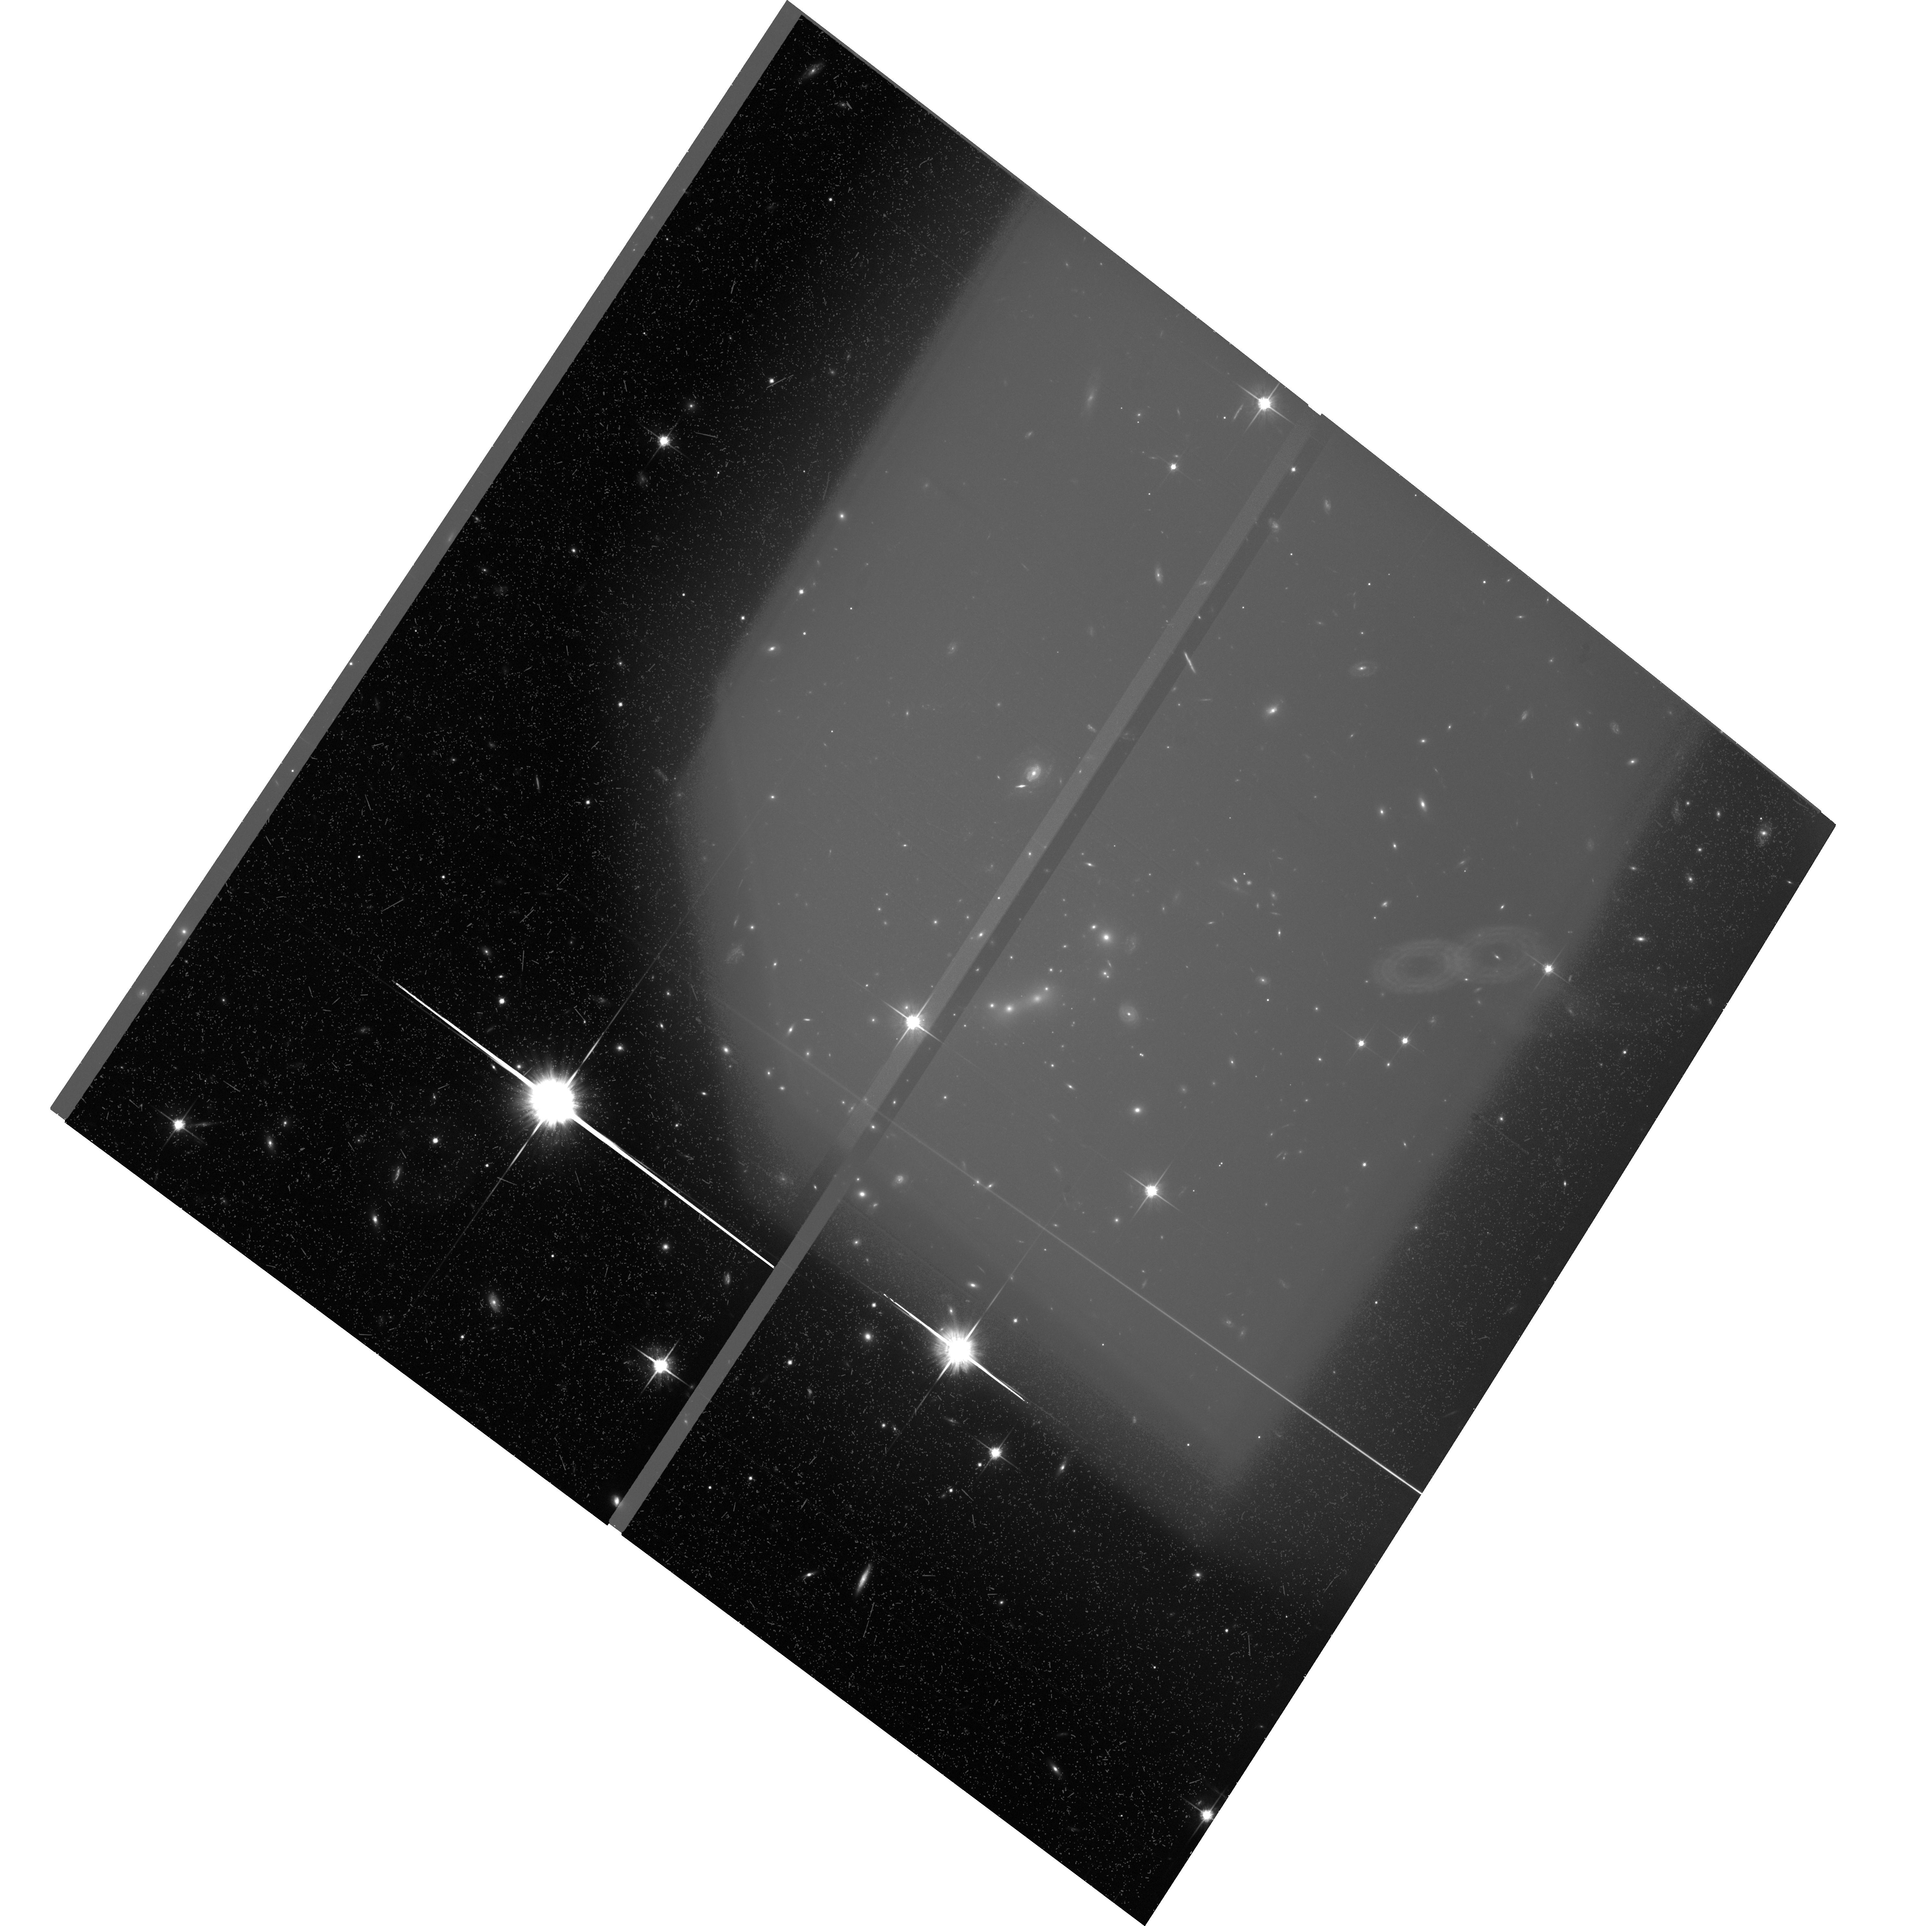
Target: MACSJ0647+7015
Instrument: ACS/WFC
Filter: F814W
Exposure: 1.1 h
Observation ID: hst_9722_04_acs_wfc_f814w_j8qu04

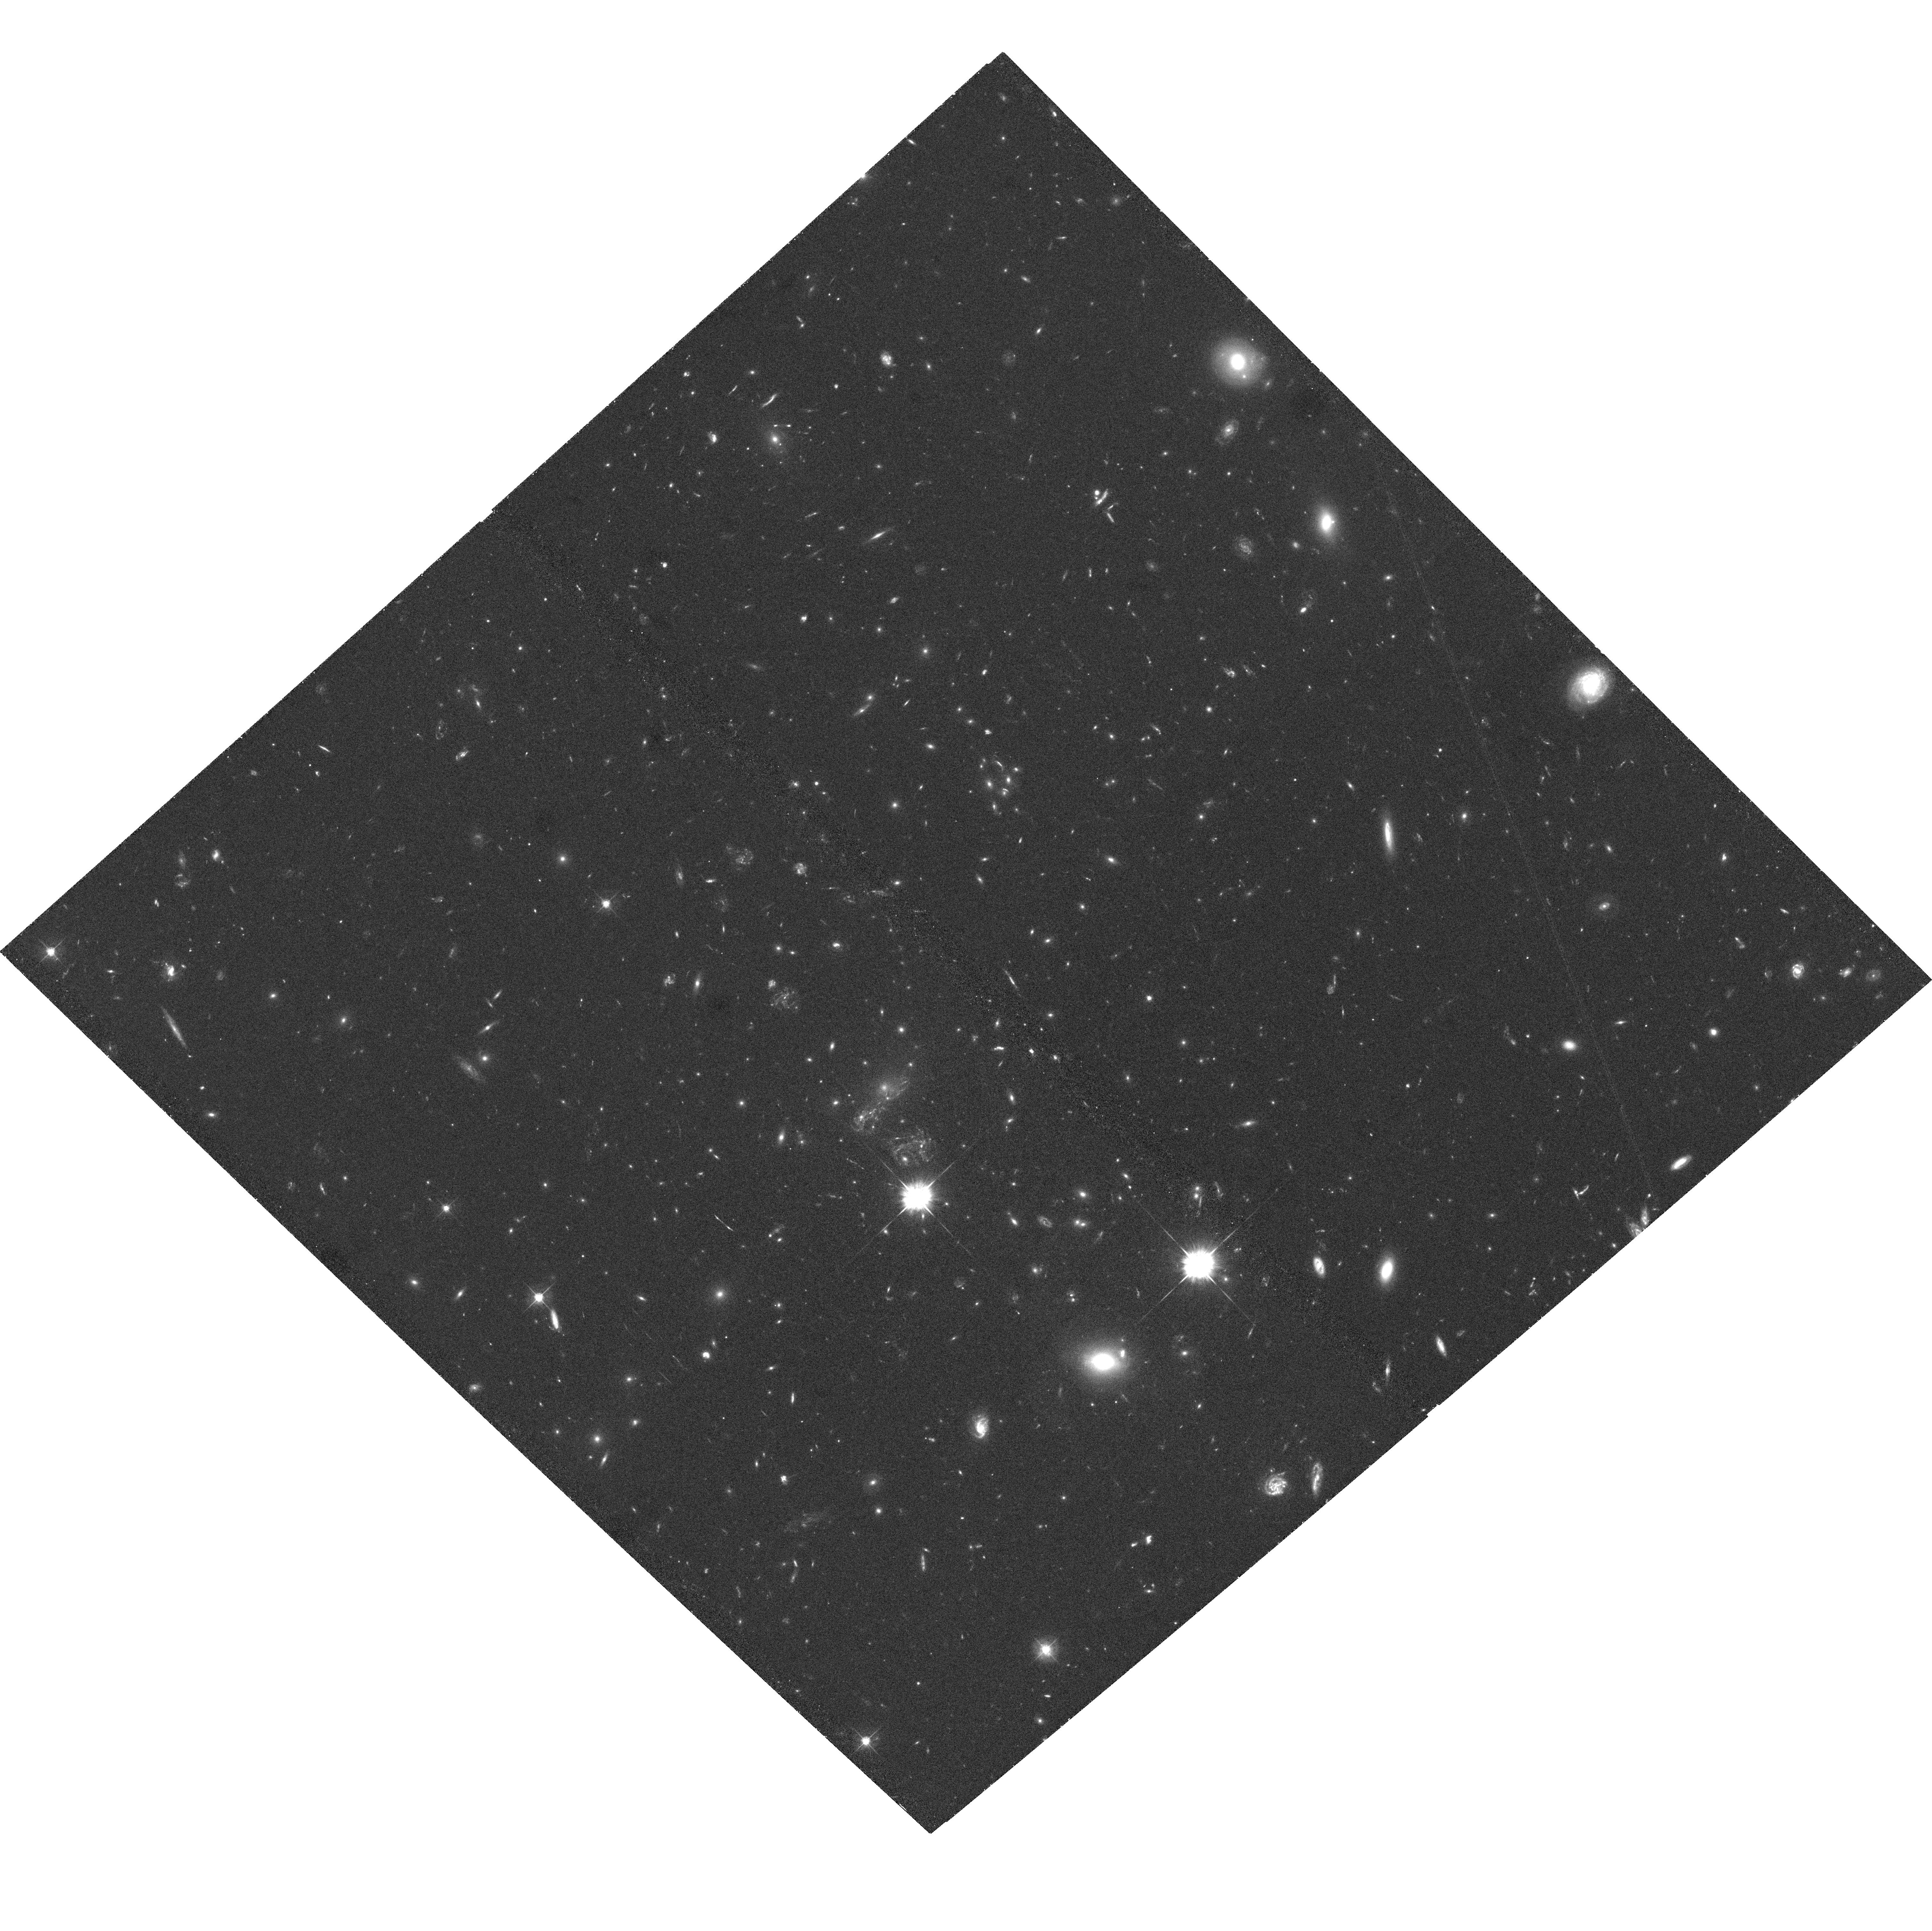
Target: MACSJ1149+2223
Instrument: ACS/WFC
Filter: F555W
Exposure: 1.2 h
Observation ID: hst_9722_08_acs_wfc_f555w_j8qu08

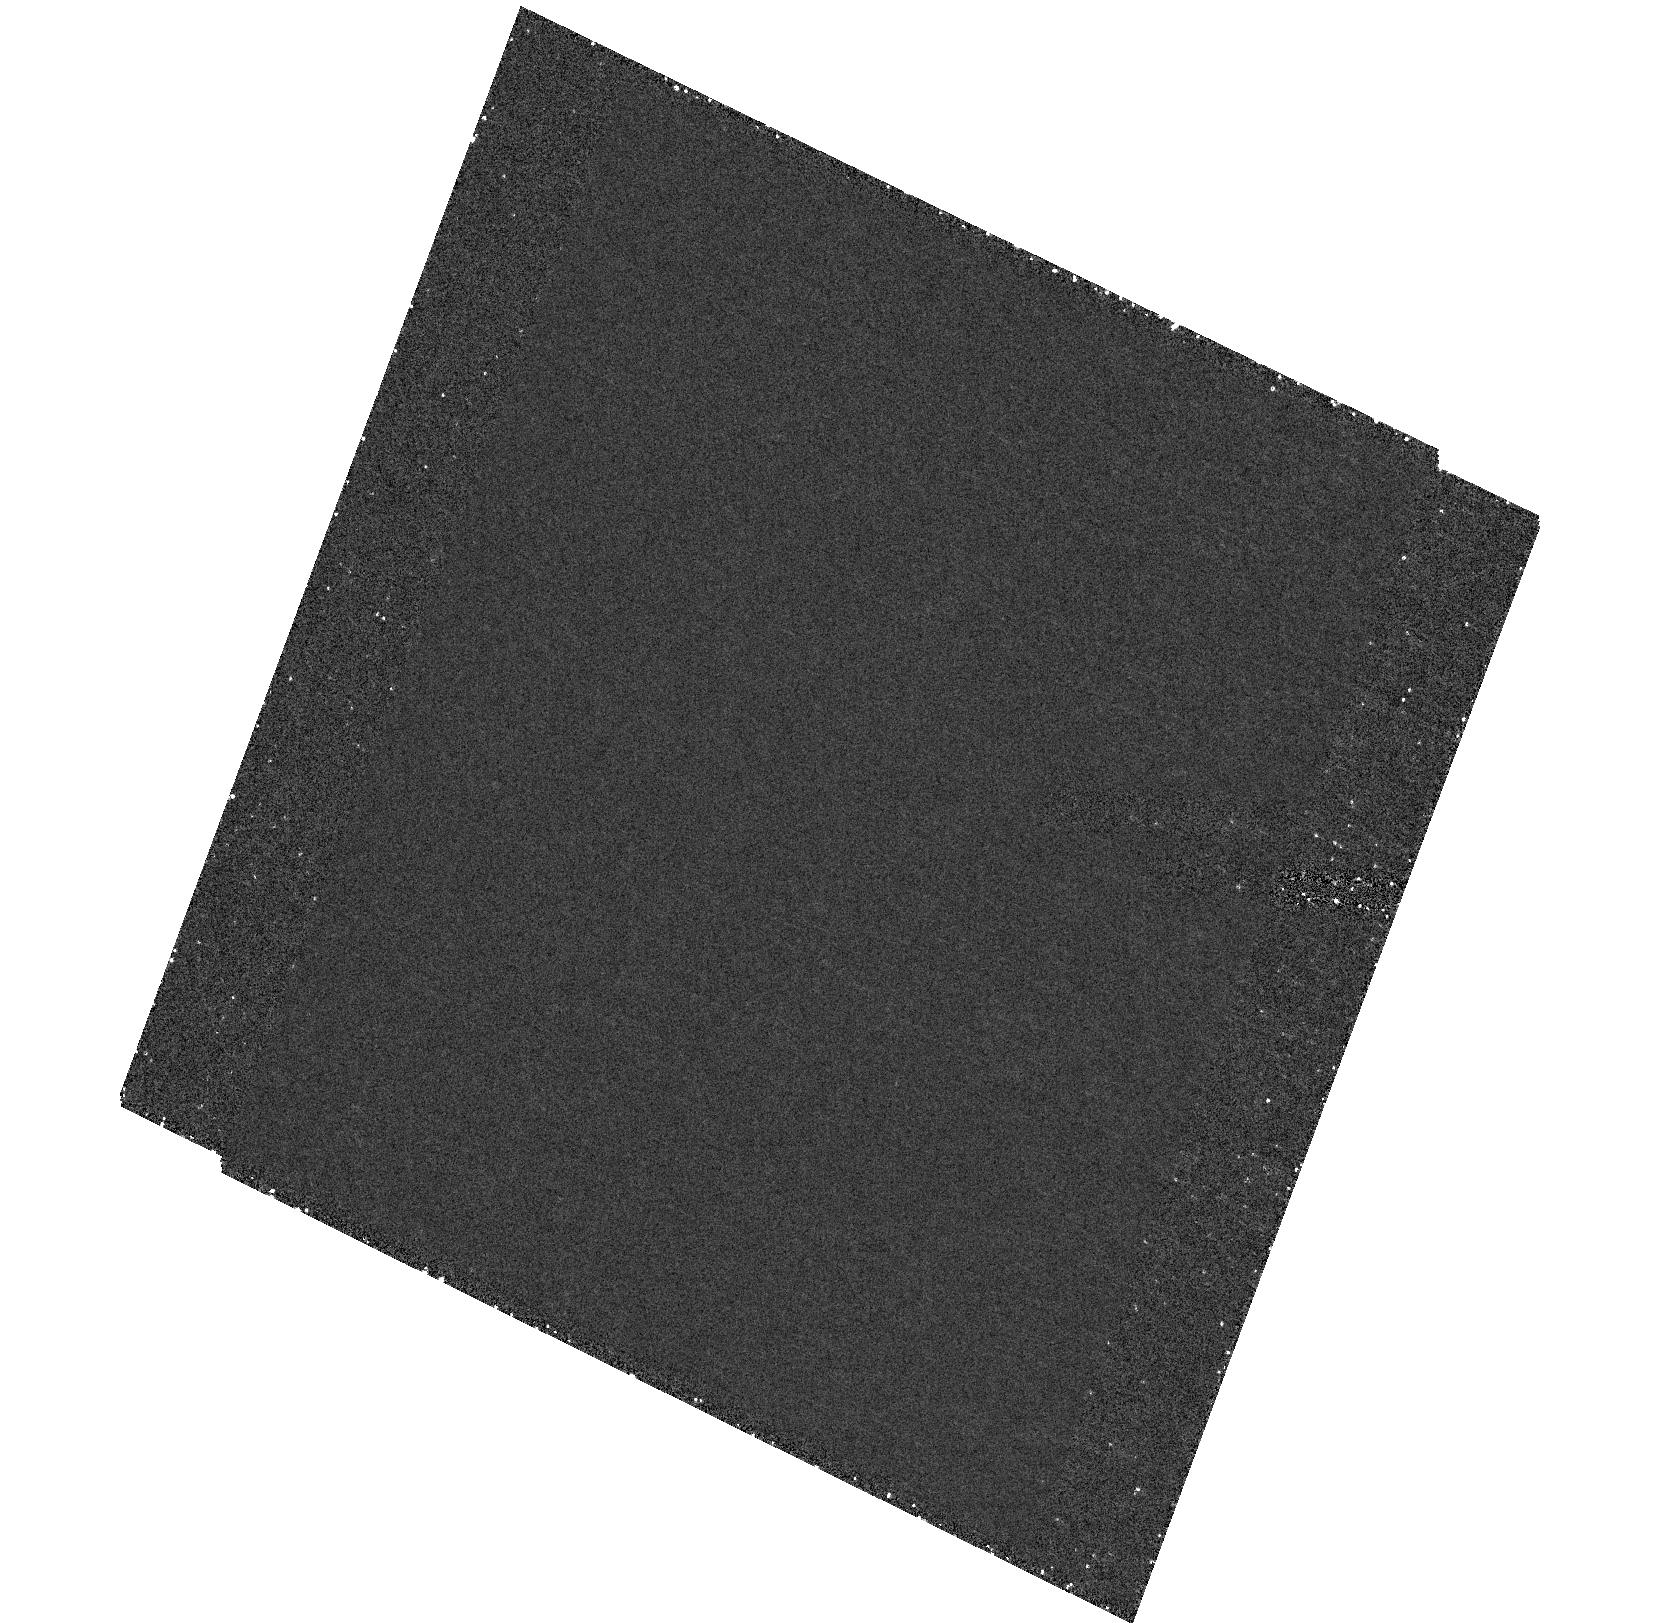
Target: field at RA 44.286°, Dec -23.435°
Instrument: ACS/HRC
Filter: F250W
Exposure: 1.1 h
Observation ID: hst_9722_02_acs_hrc_f250w_j8qu02

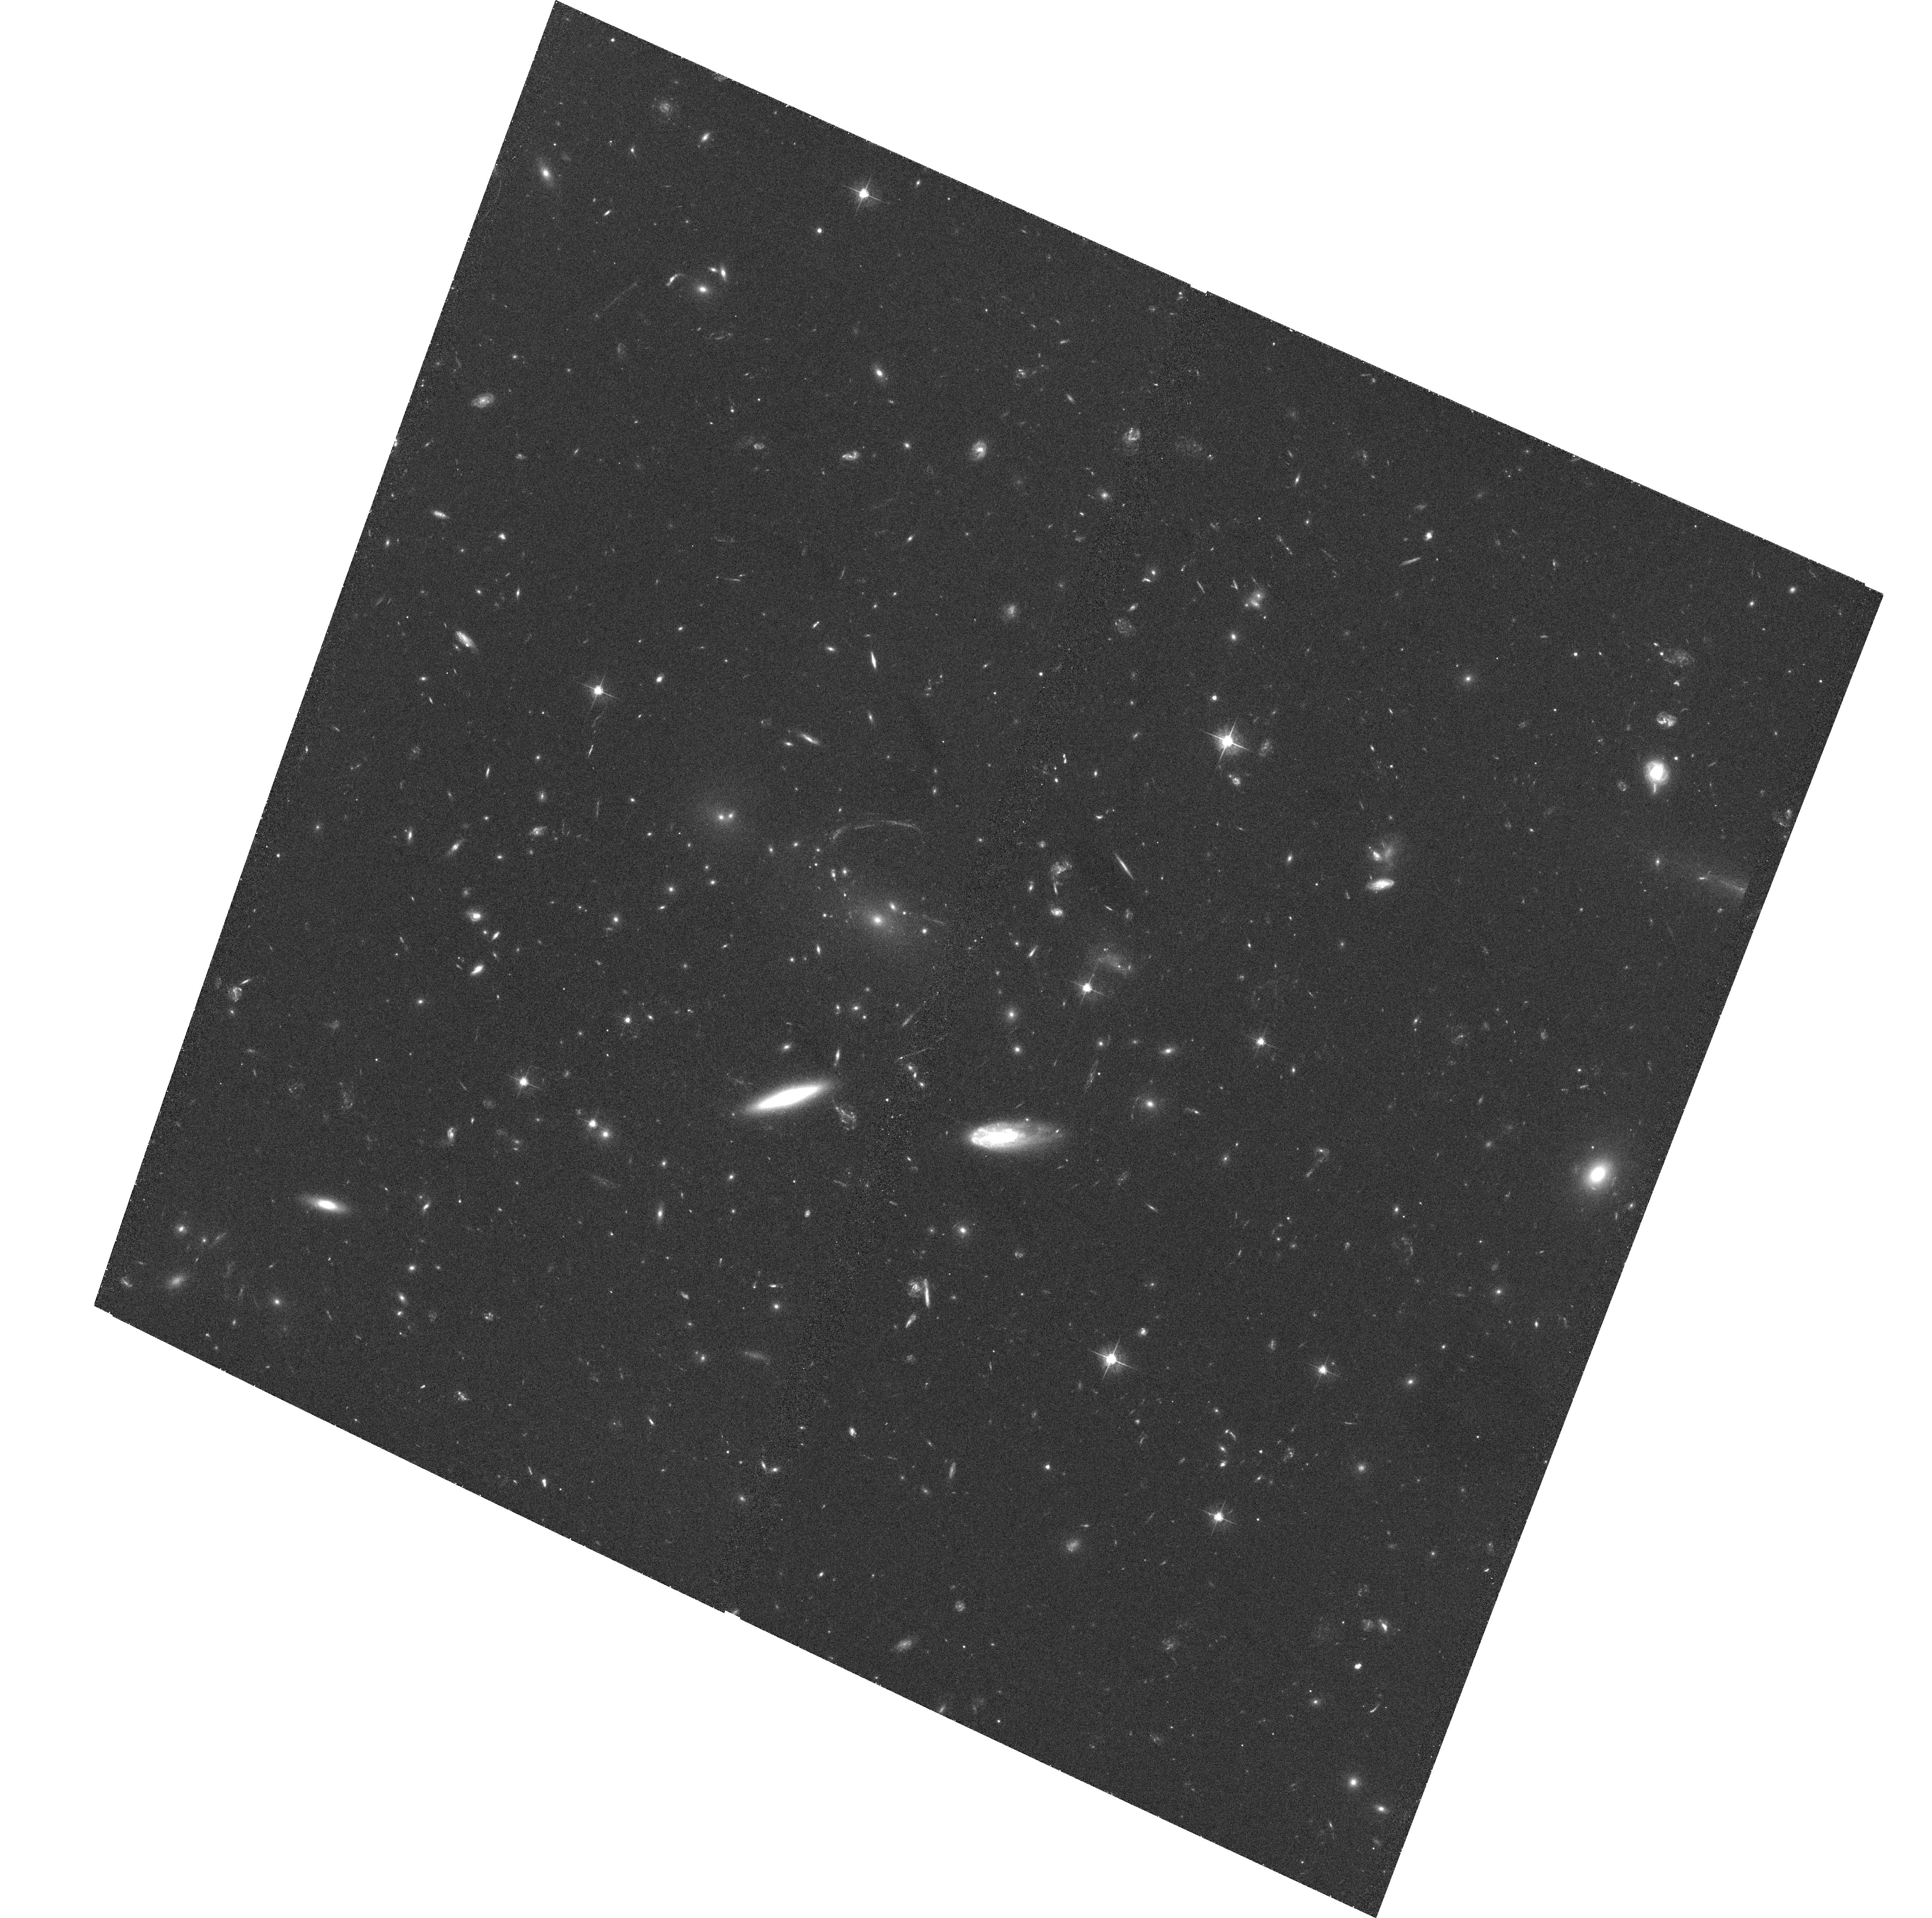
Target: MACSJ2214-1359
Instrument: ACS/WFC
Filter: F555W
Exposure: 1.2 h
Observation ID: hst_9722_11_acs_wfc_f555w_j8qu11

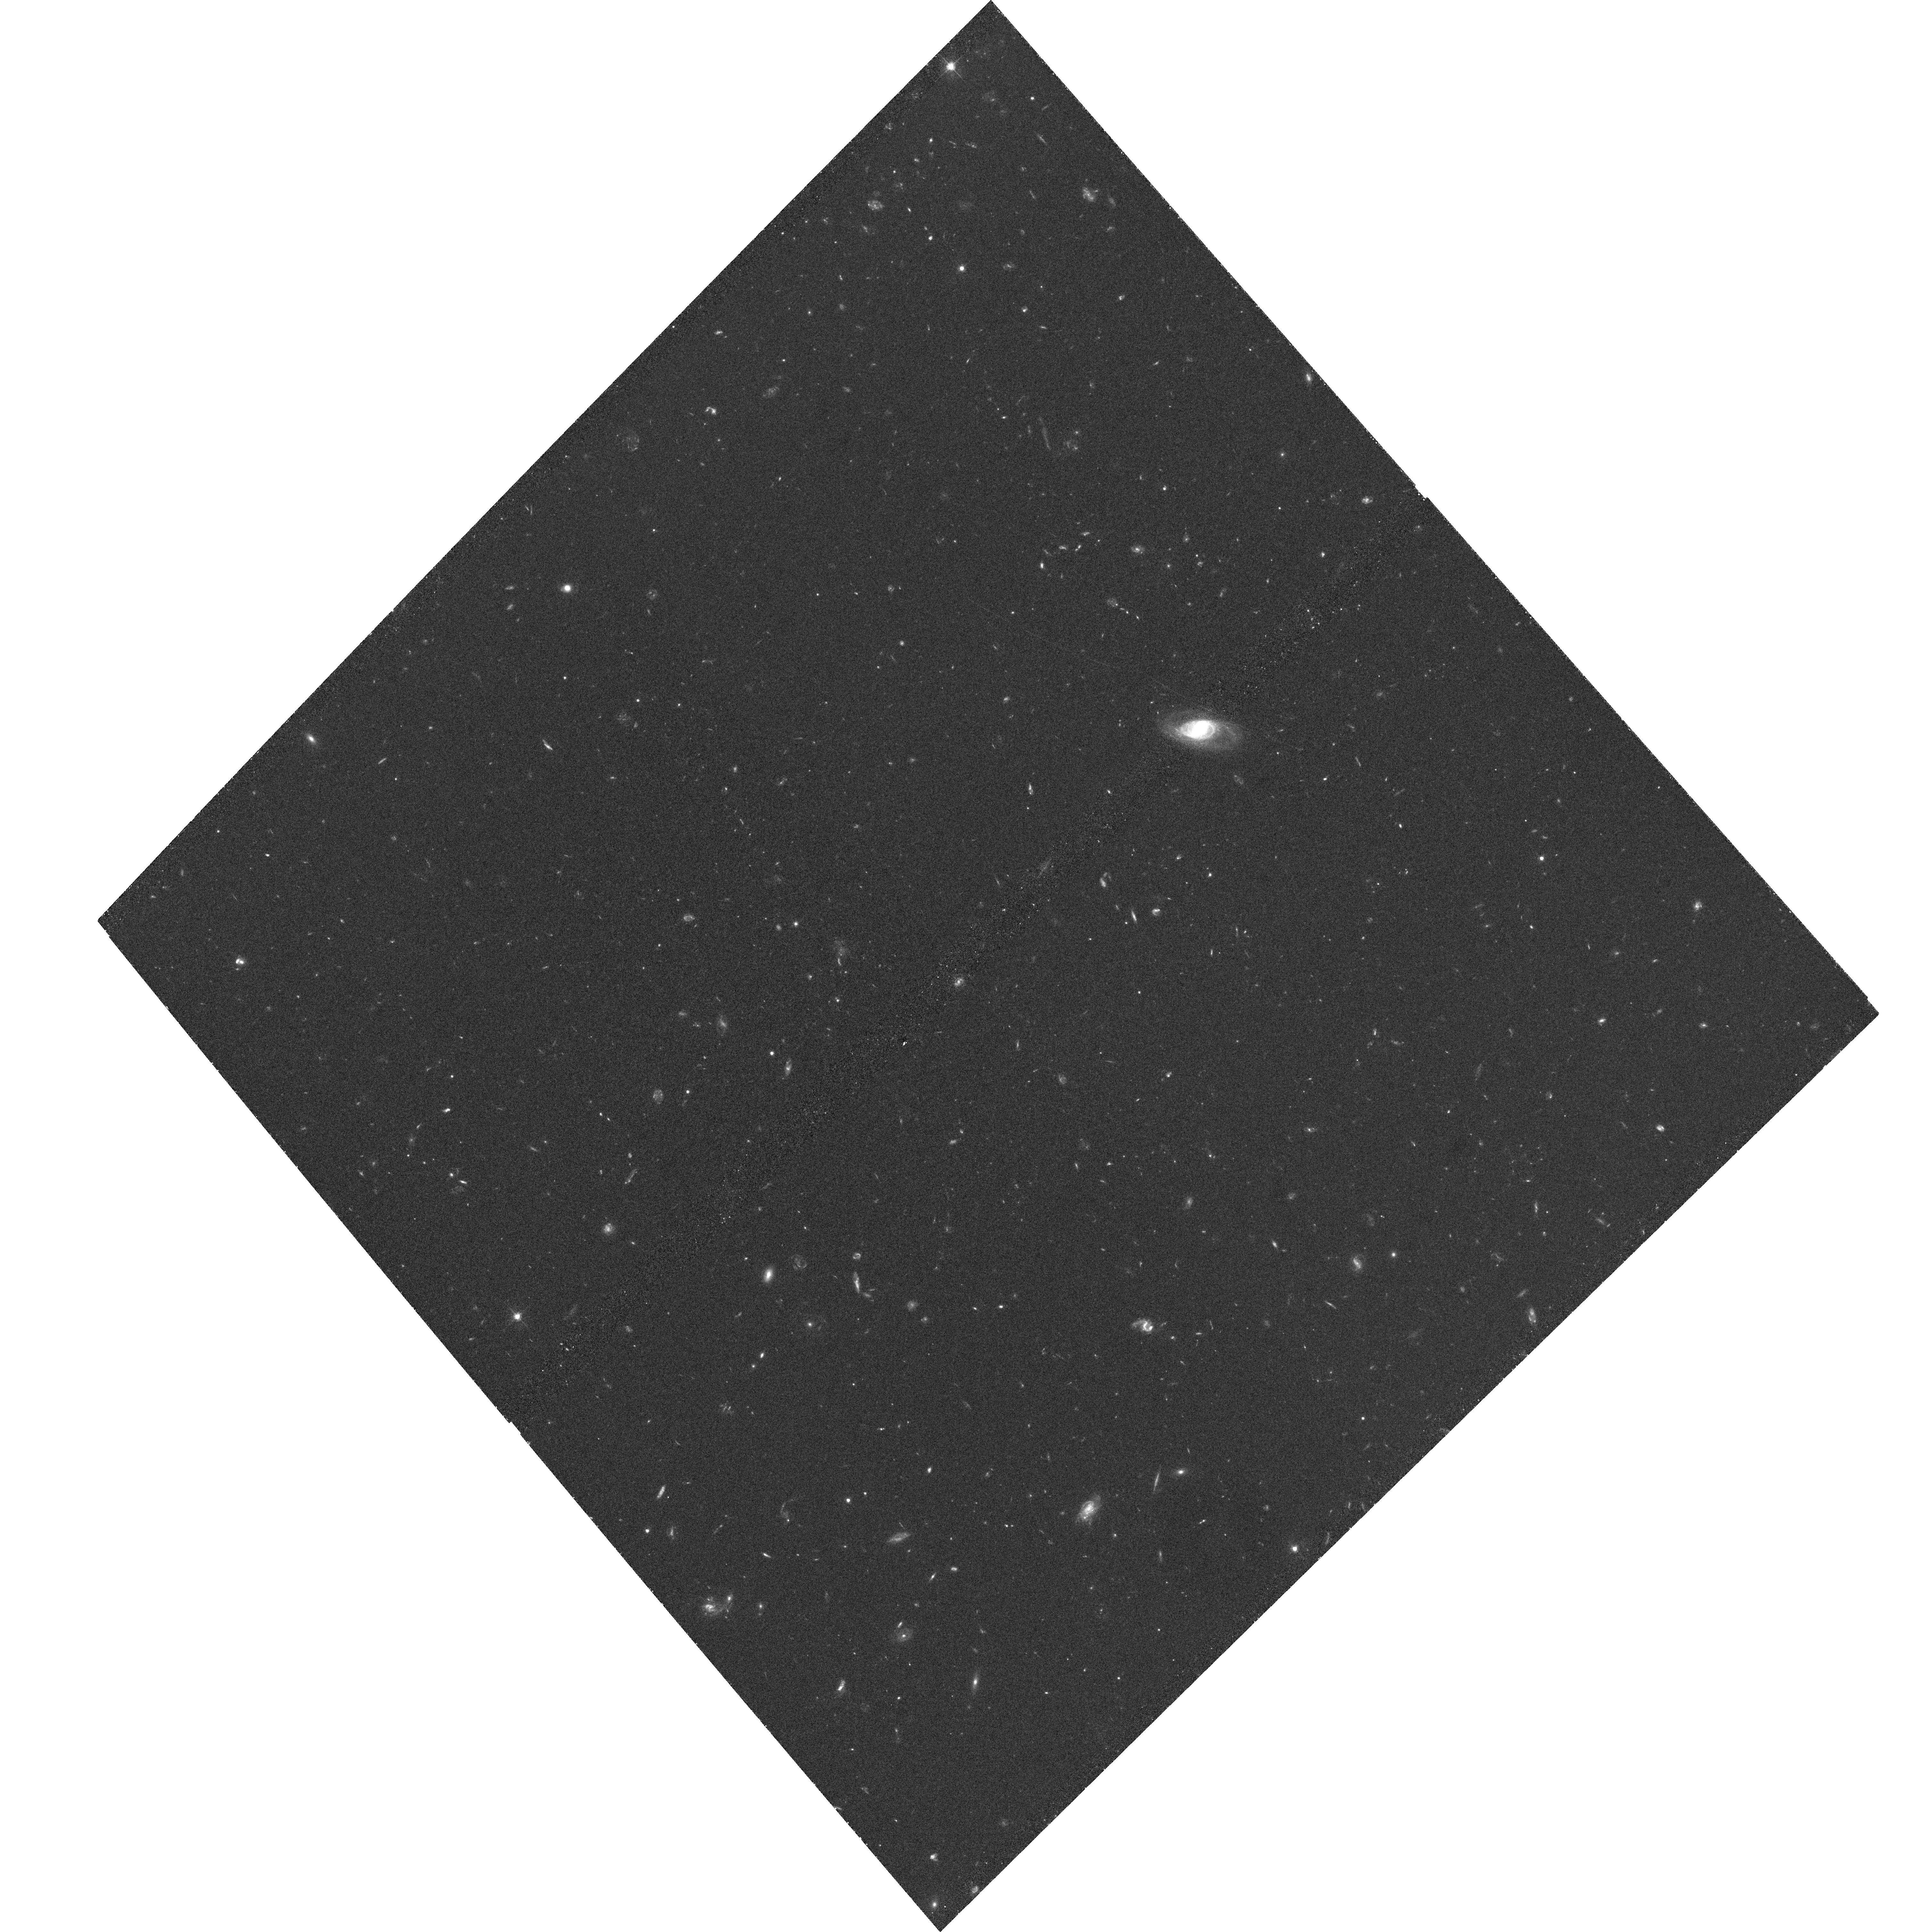
Target: MACSJ0025-1222
Instrument: ACS/WFC
Filter: F555W
Exposure: 1.2 h
Observation ID: hst_9722_01_acs_wfc_f555w_j8qu01

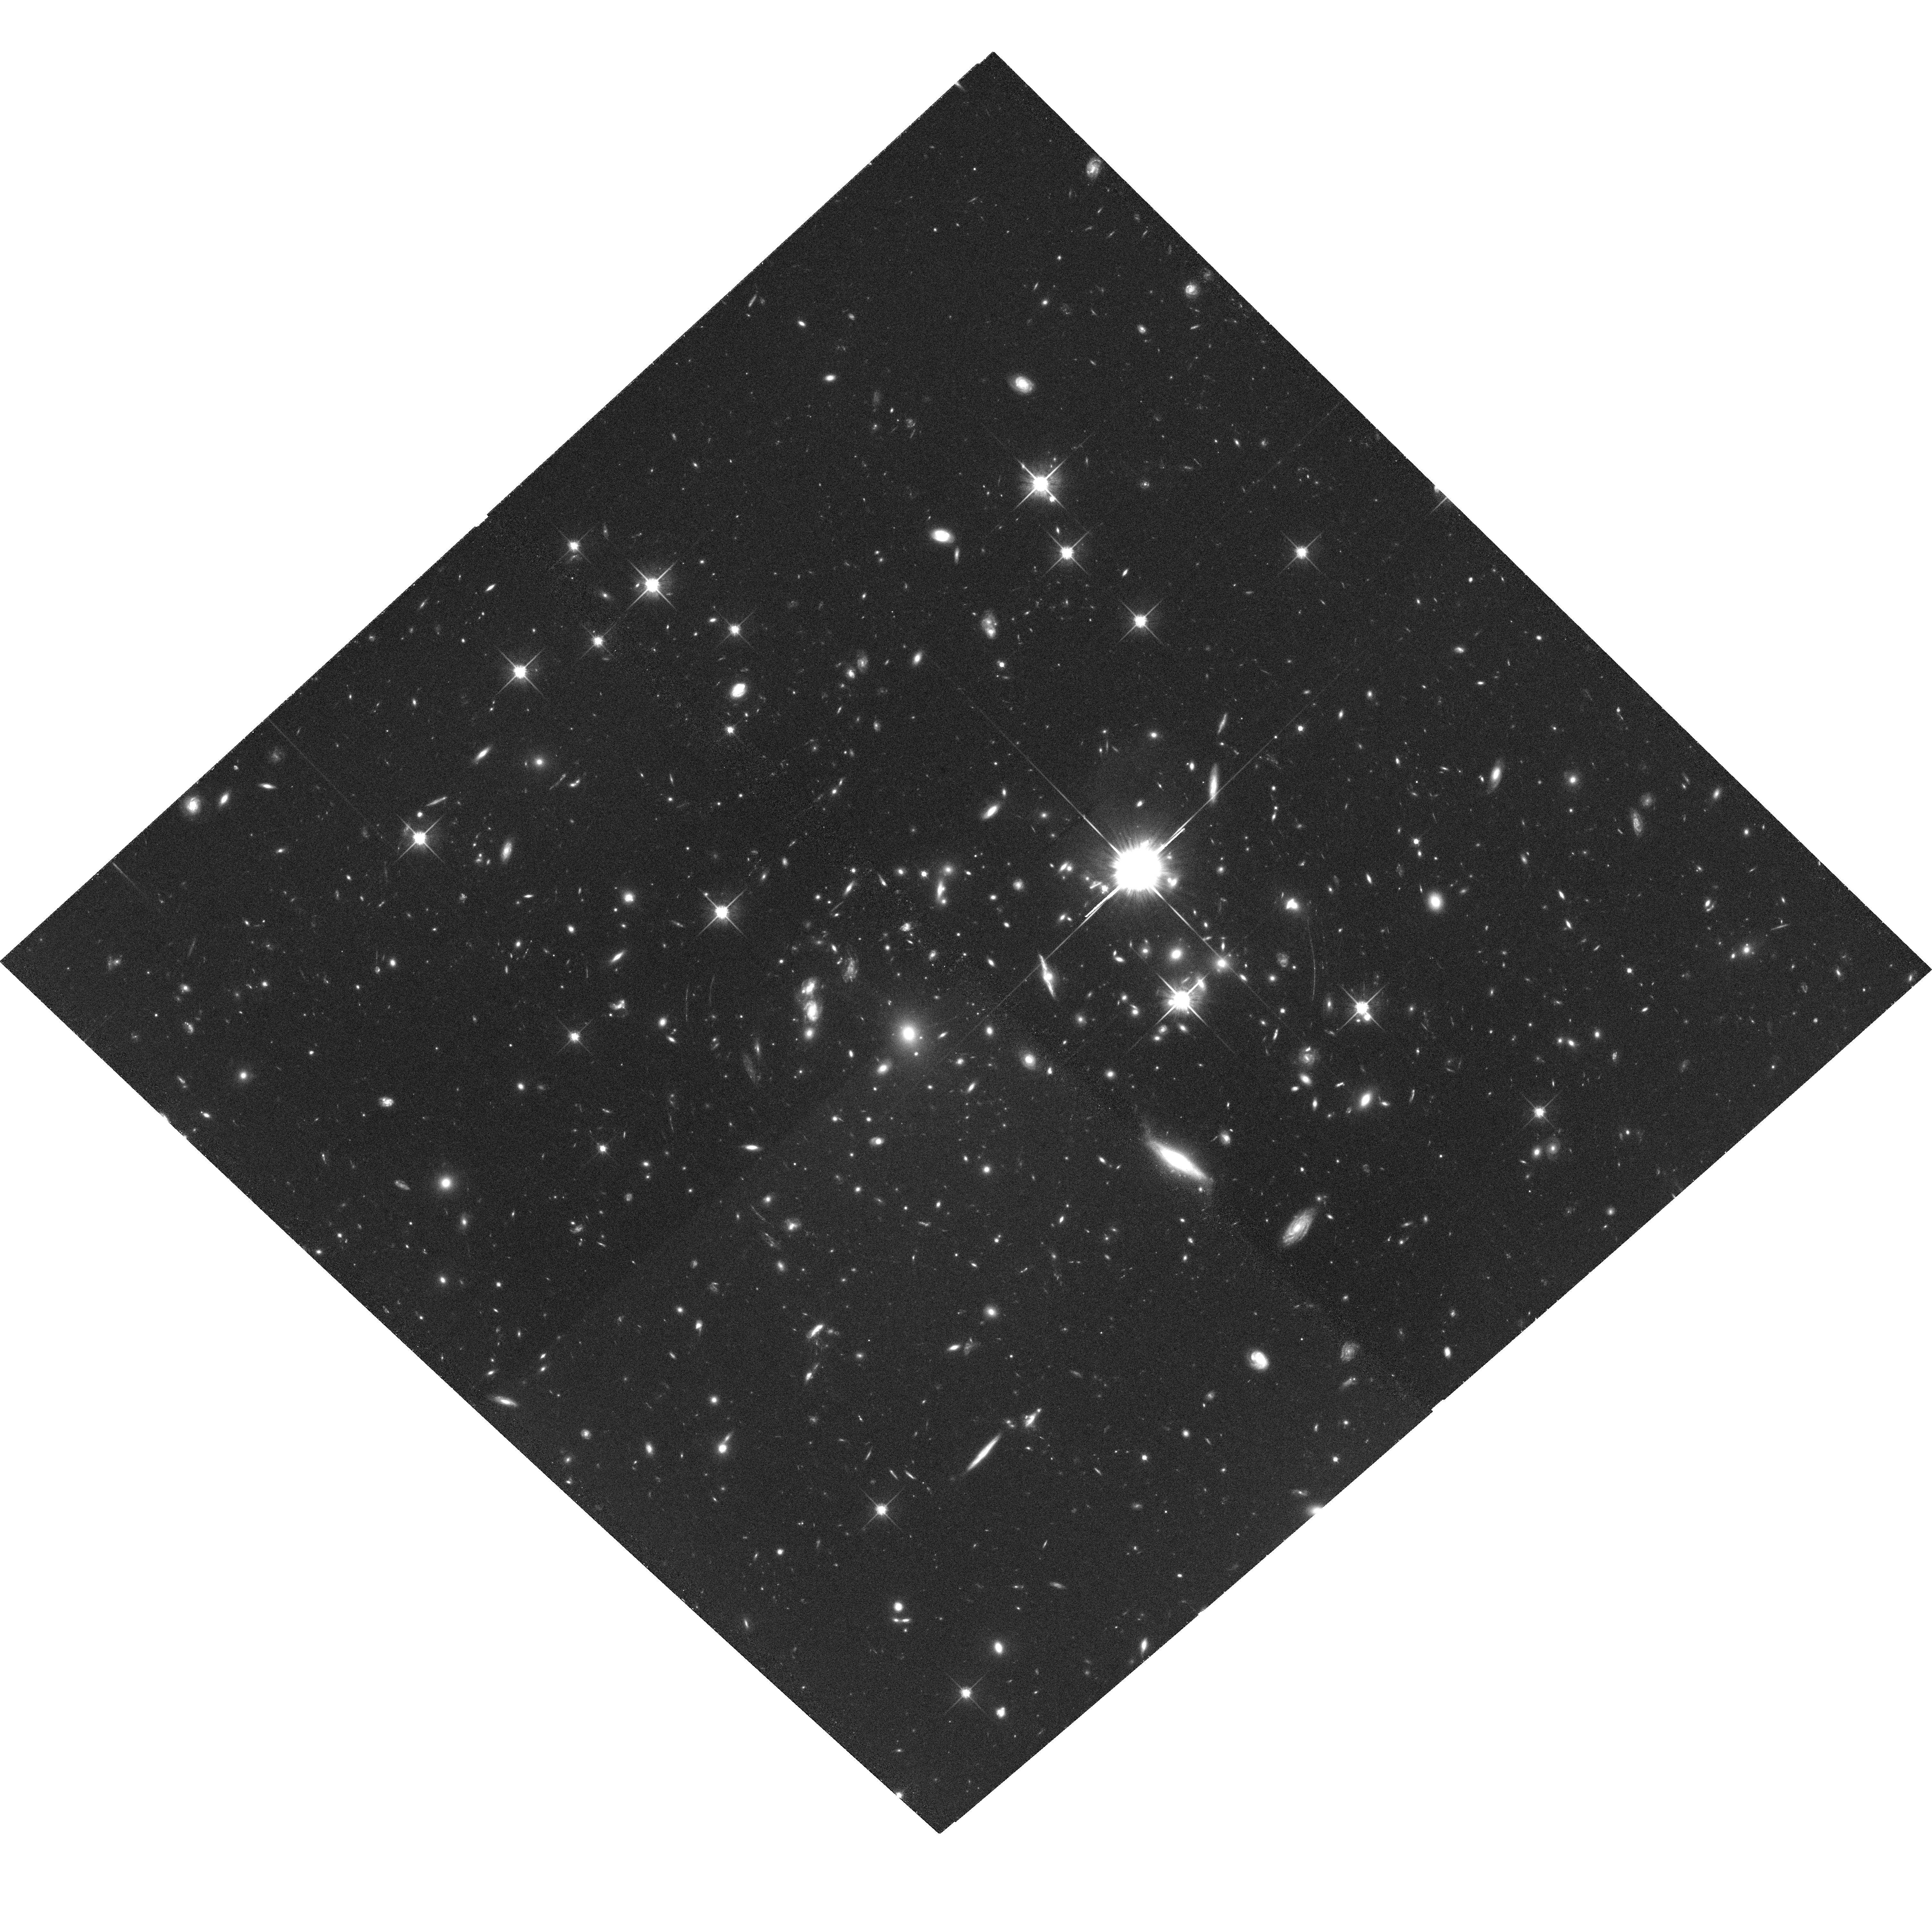
Target: MACSJ0744+3927
Instrument: ACS/WFC
Filter: F814W
Exposure: 1.3 h
Observation ID: hst_9722_06_acs_wfc_f814w_j8qu06

Life in the fast lane: The dark-matter distribution in the most massive galaxy clusters in the Universe at z>0.5 (PI: Ebeling, Harald)

We propose two-filter ACS observations of a complete sample of 12 very X-ray luminous galaxy clusters at 0.5<z<0.7 as a cornerstone of a comprehensive multi-wavelength study of the properties of the most massive clusters in the universe. Our sample includes the famous systems Cl0016+16 and MS0451-03; all other clusters are new discoveries from the MACS survey. Being the counterparts of the best-studied systems at lower and higher redshift and comprising ALL massive clusters at 0.5<z<0.7 observable from Mauna Kea this sample will become the ultimate reference for cluster studies at z>0.5. HST's unique capabilities will allow us to: 1) measure accurately the clusters' dark matter distribution on scales from tens to more than 500/h_50 kpc from observations of strong and weak gravitational lensing, 2) use galaxy-galaxy lensing to measure the shape, extent, and mass content of the dark-matter halos of both cluster and field galaxies, and 3) study the color morphology of mergers and the star formation history of galaxies in a high-density environment. The proposed observations are complemented by Chandra observations of all our targets (all 12 awarded, 11 executed to date) which provide independent constraints on the dark matter and gas distribution in the cluster cores, as well a by extensive groundbased observations of weak lensing on yet larger scales, galaxy dynamics, and the SZ effect.